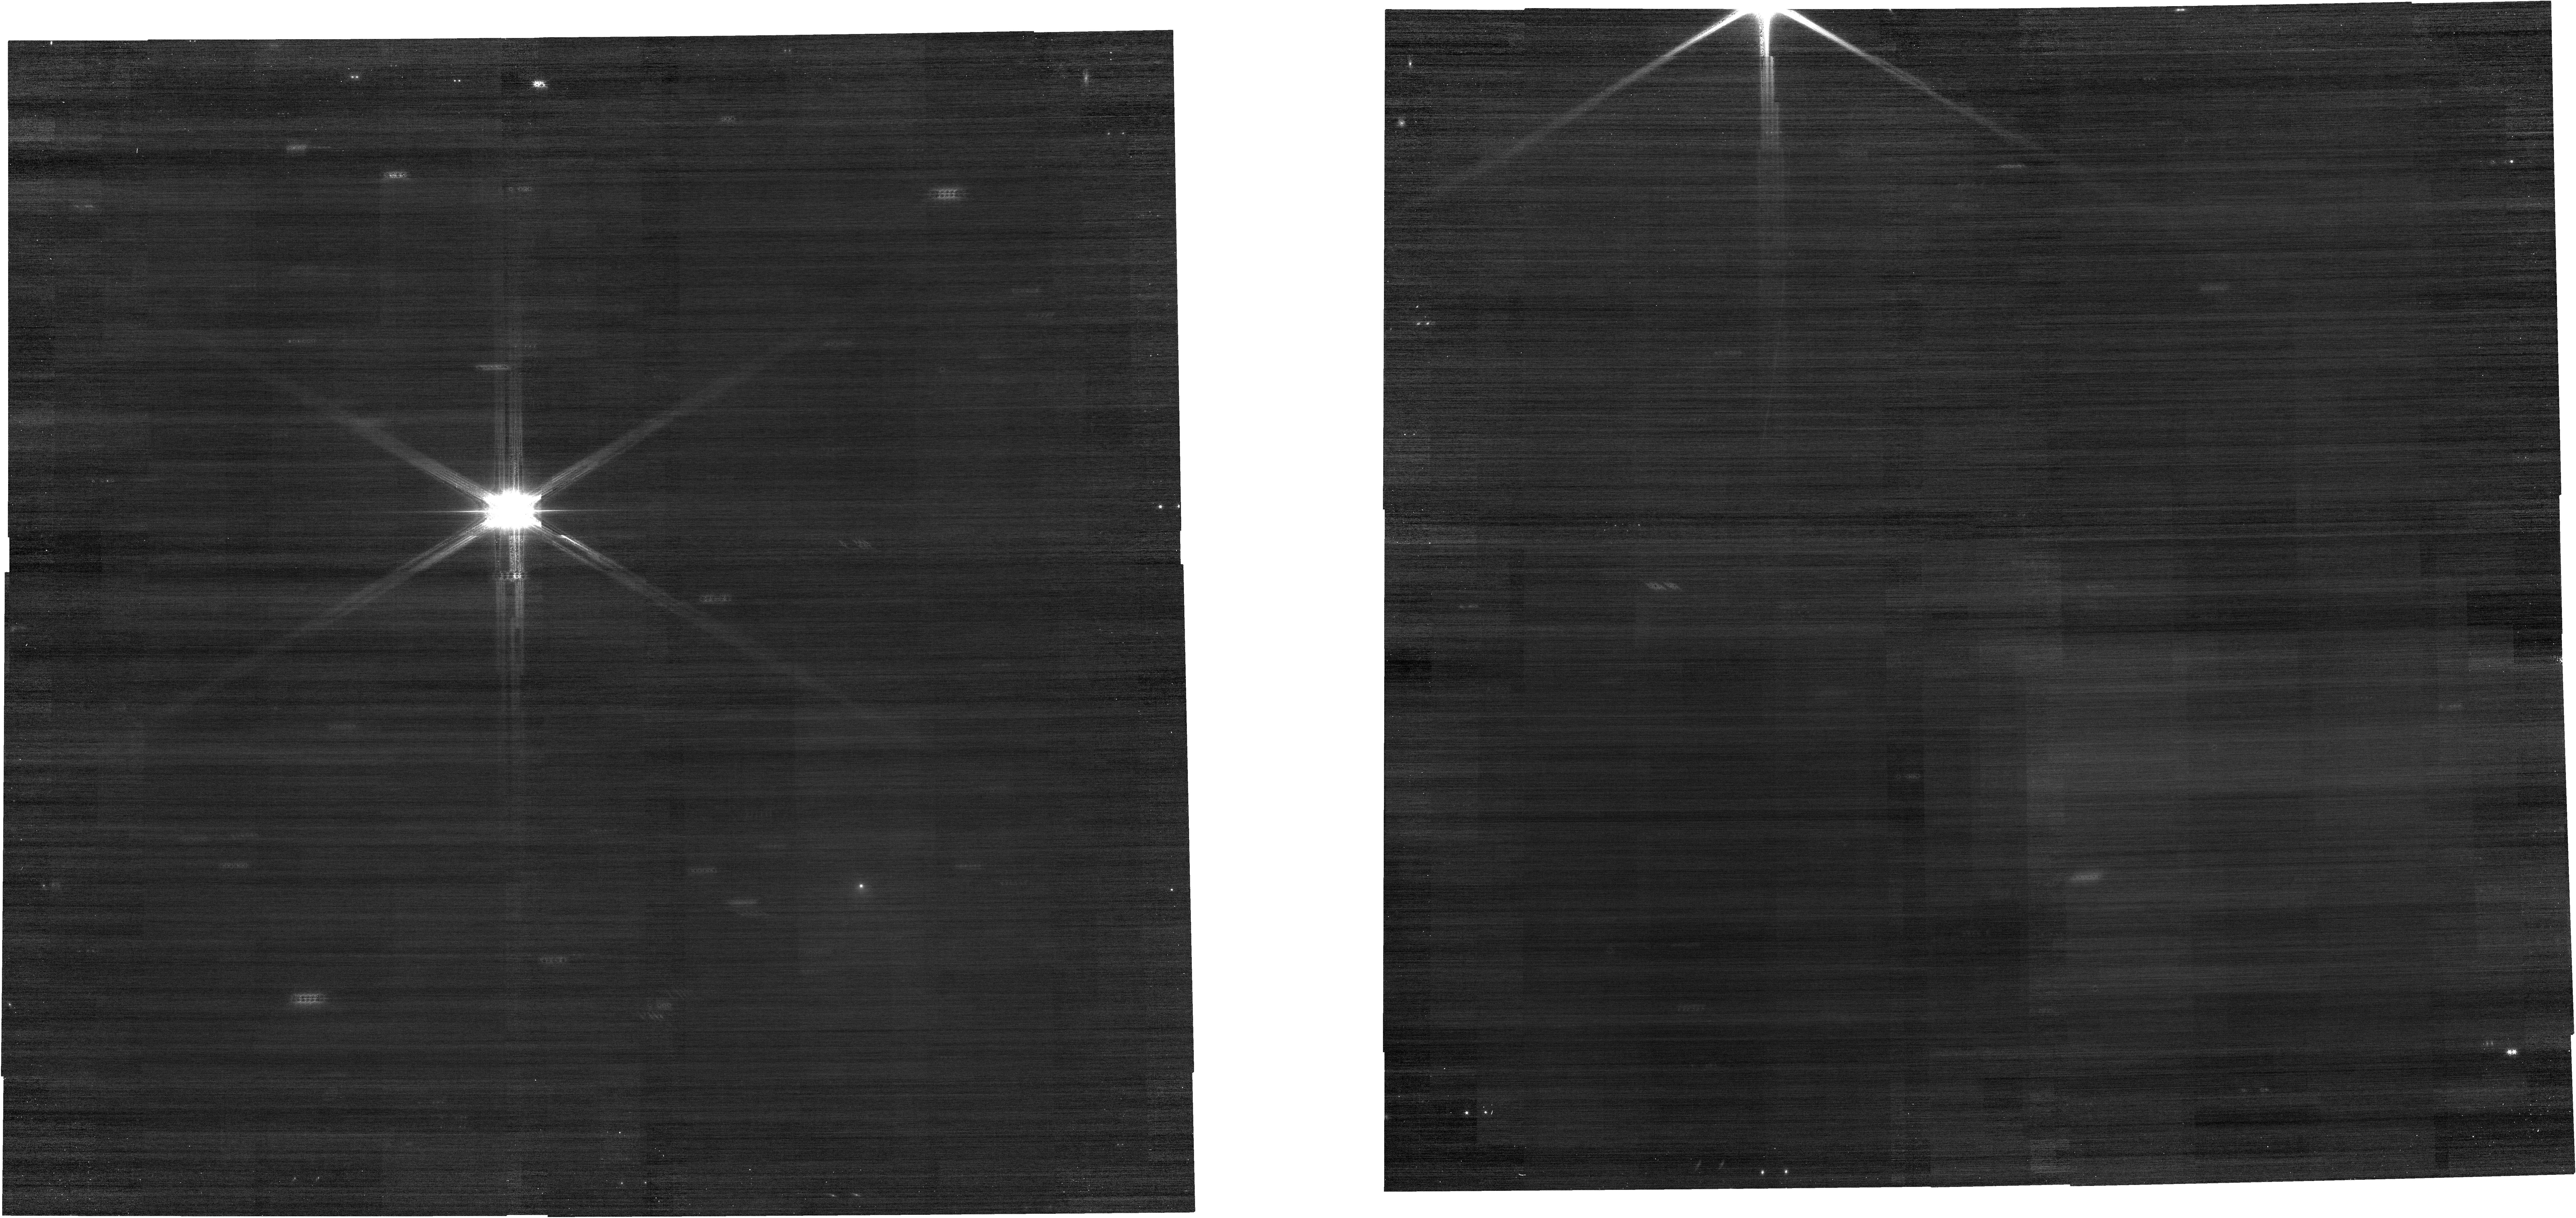
Target: C2014UN271-NO-OFFSET
Instrument: NIRCAM
Filter: F150W
Exposure: 4 min
Observation ID: jw02747-o005_t006_nircam_clear-f150w

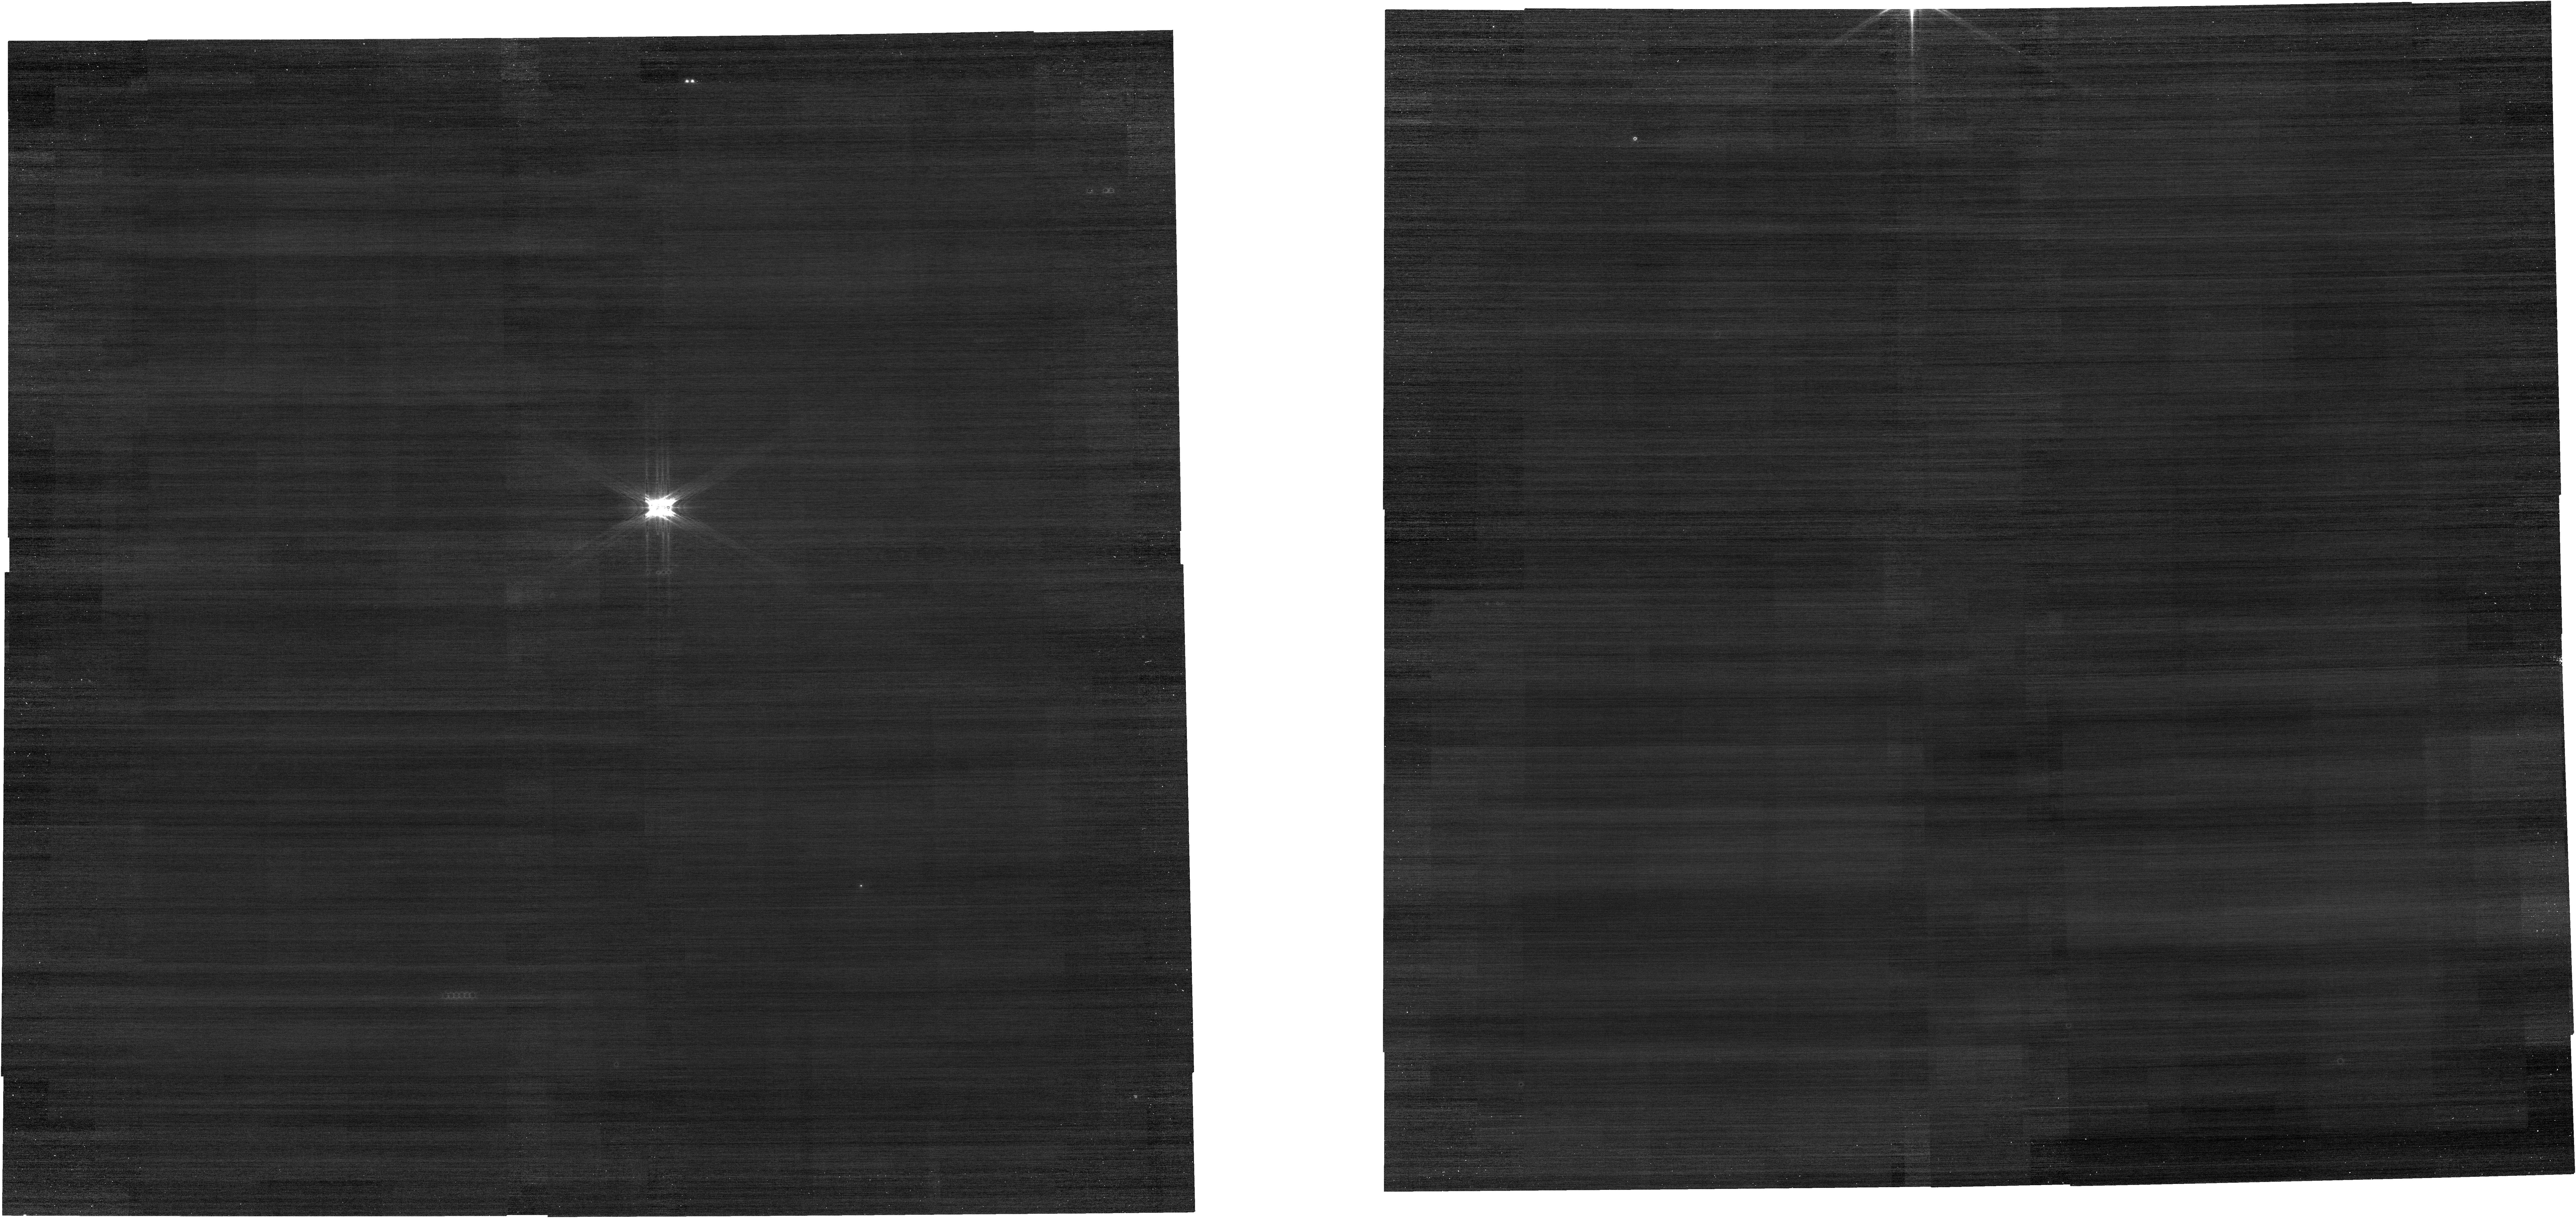
Target: C2014UN271-NO-OFFSET
Instrument: NIRCAM
Filter: F070W
Exposure: 4 min
Observation ID: jw02747-o005_t006_nircam_clear-f070w

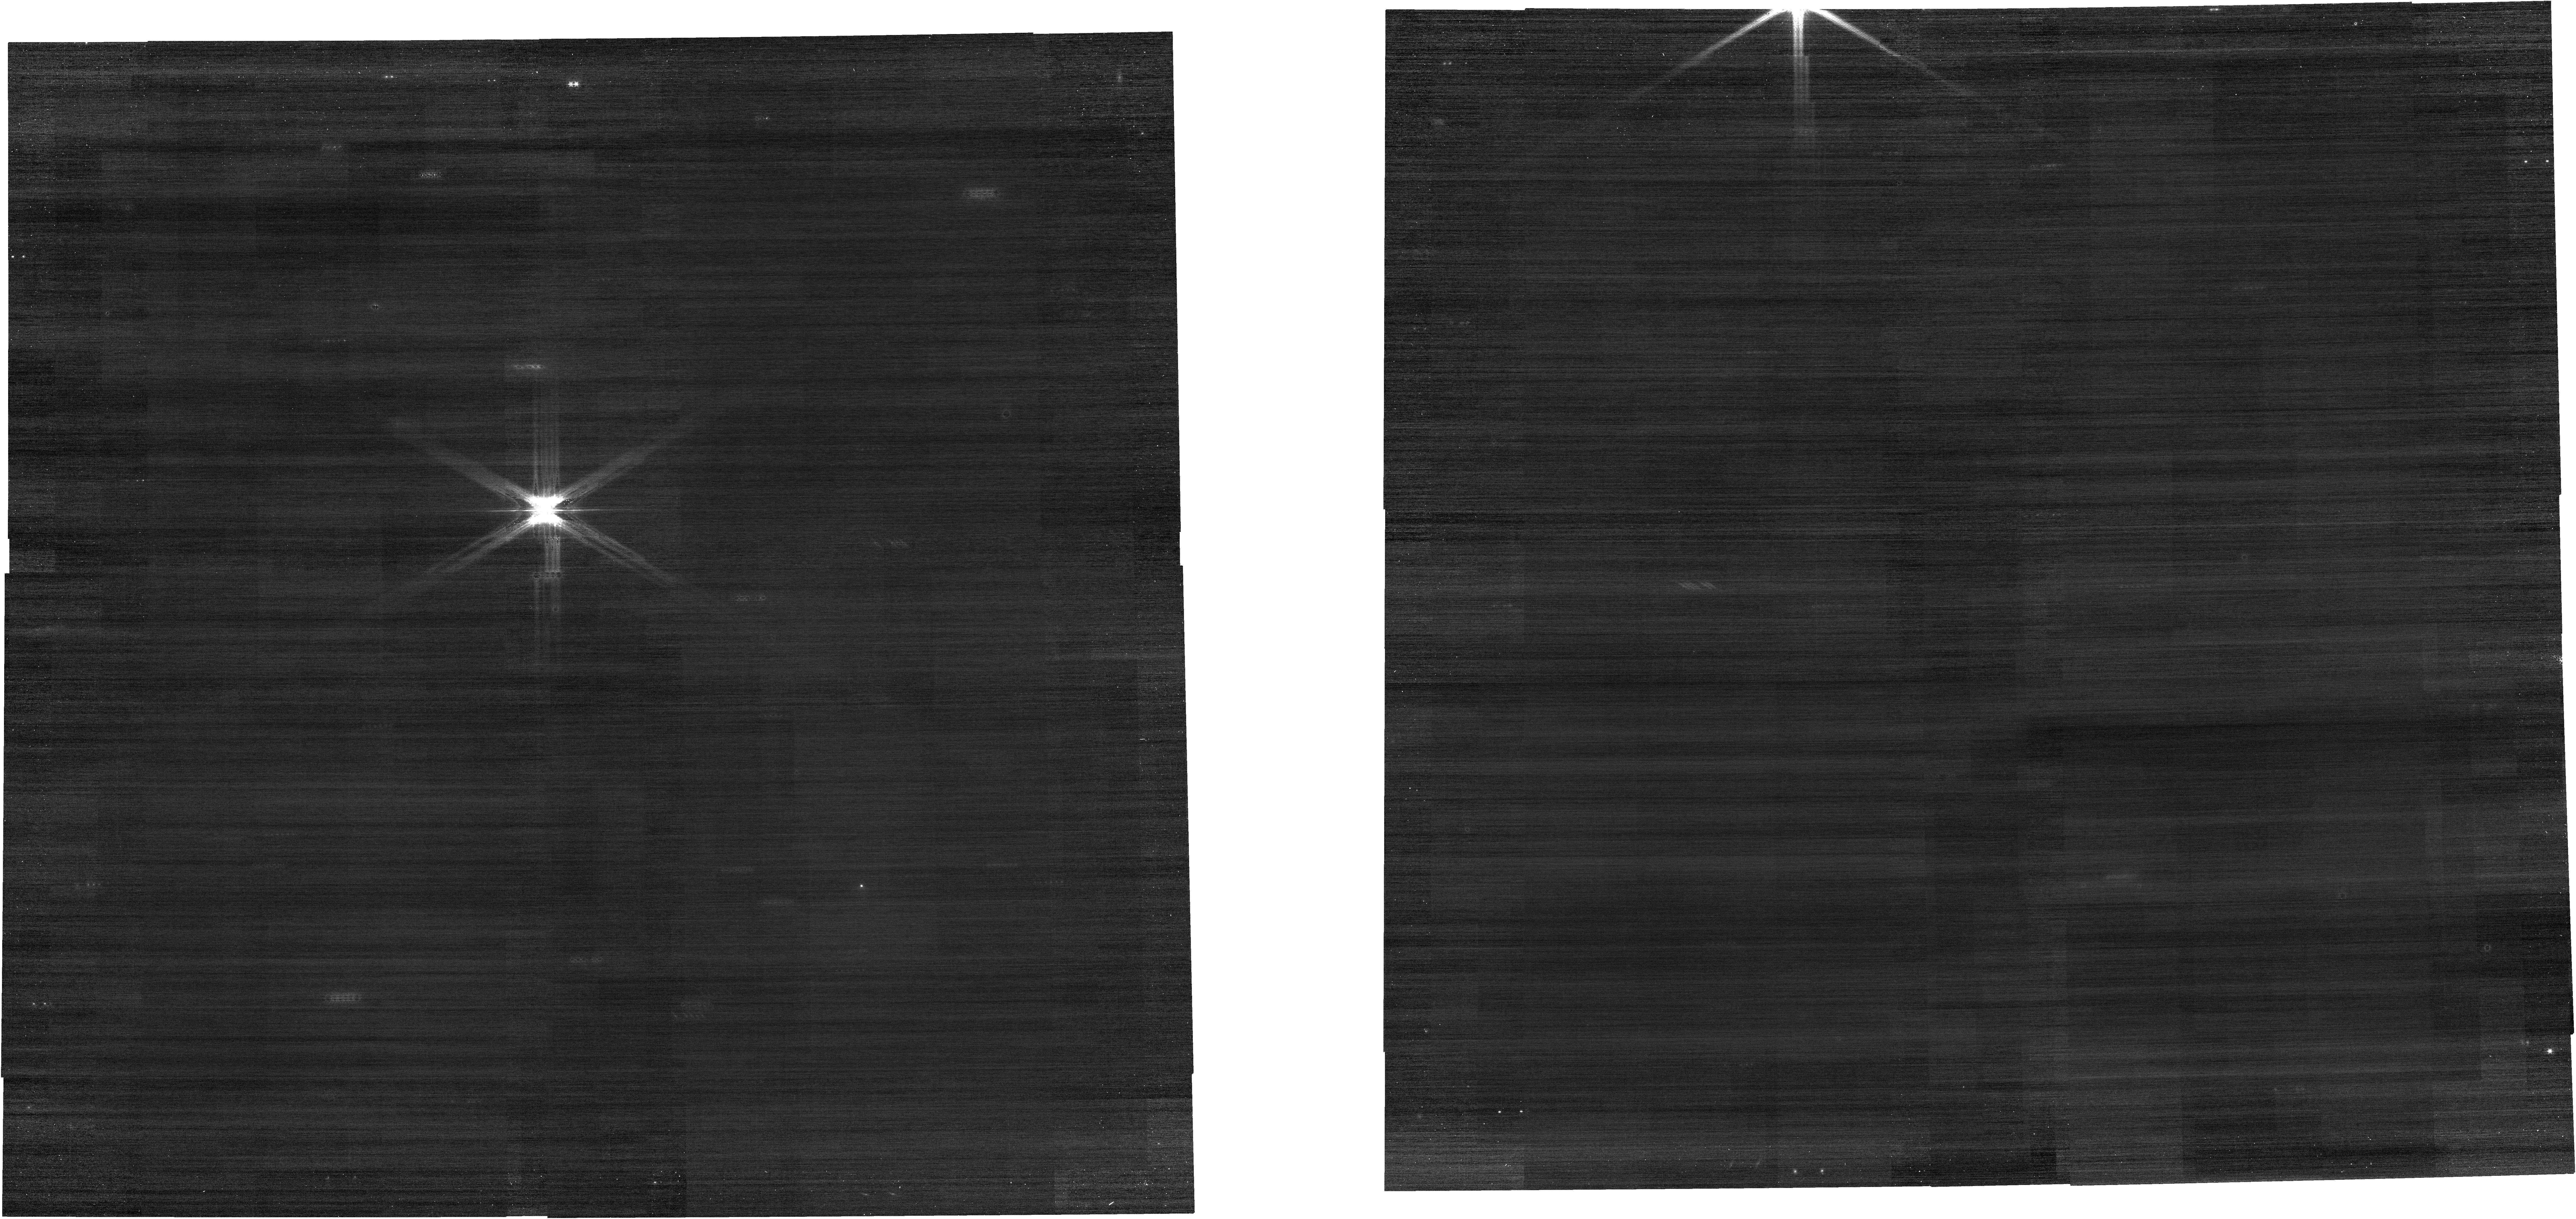
Target: C2014UN271-NO-OFFSET
Instrument: NIRCAM
Filter: F200W
Exposure: 4 min
Observation ID: jw02747-o005_t006_nircam_clear-f200w

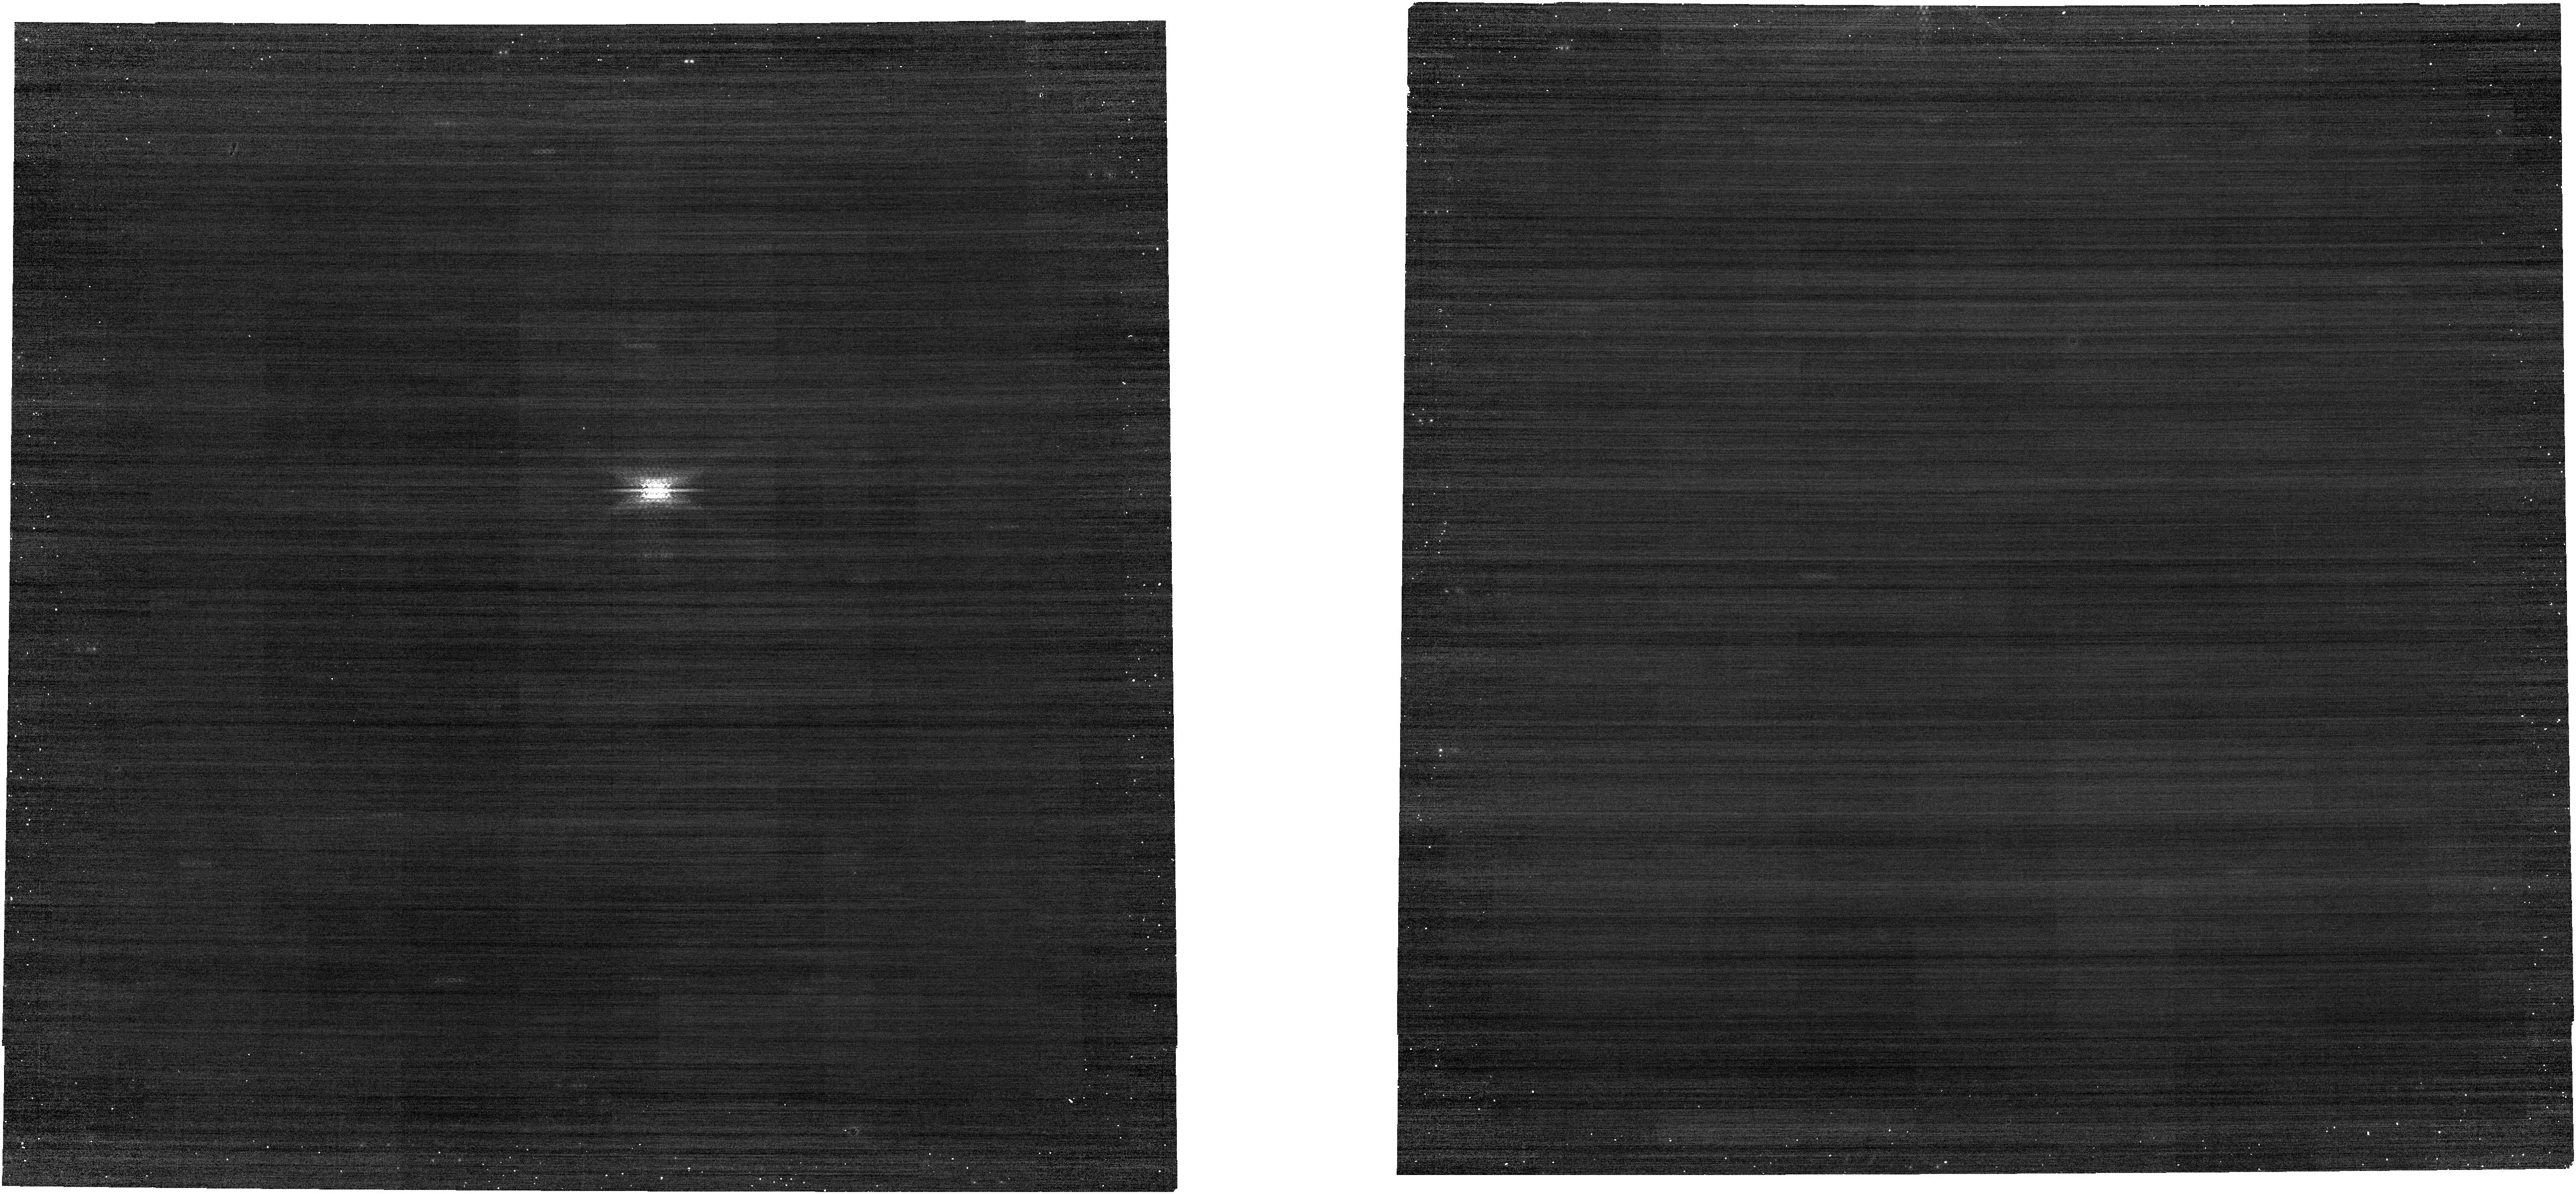
Target: C2014UN271-NO-OFFSET
Instrument: NIRCAM
Filter: F460M
Exposure: 4 min
Observation ID: jw02747-o005_t006_nircam_clear-f460m

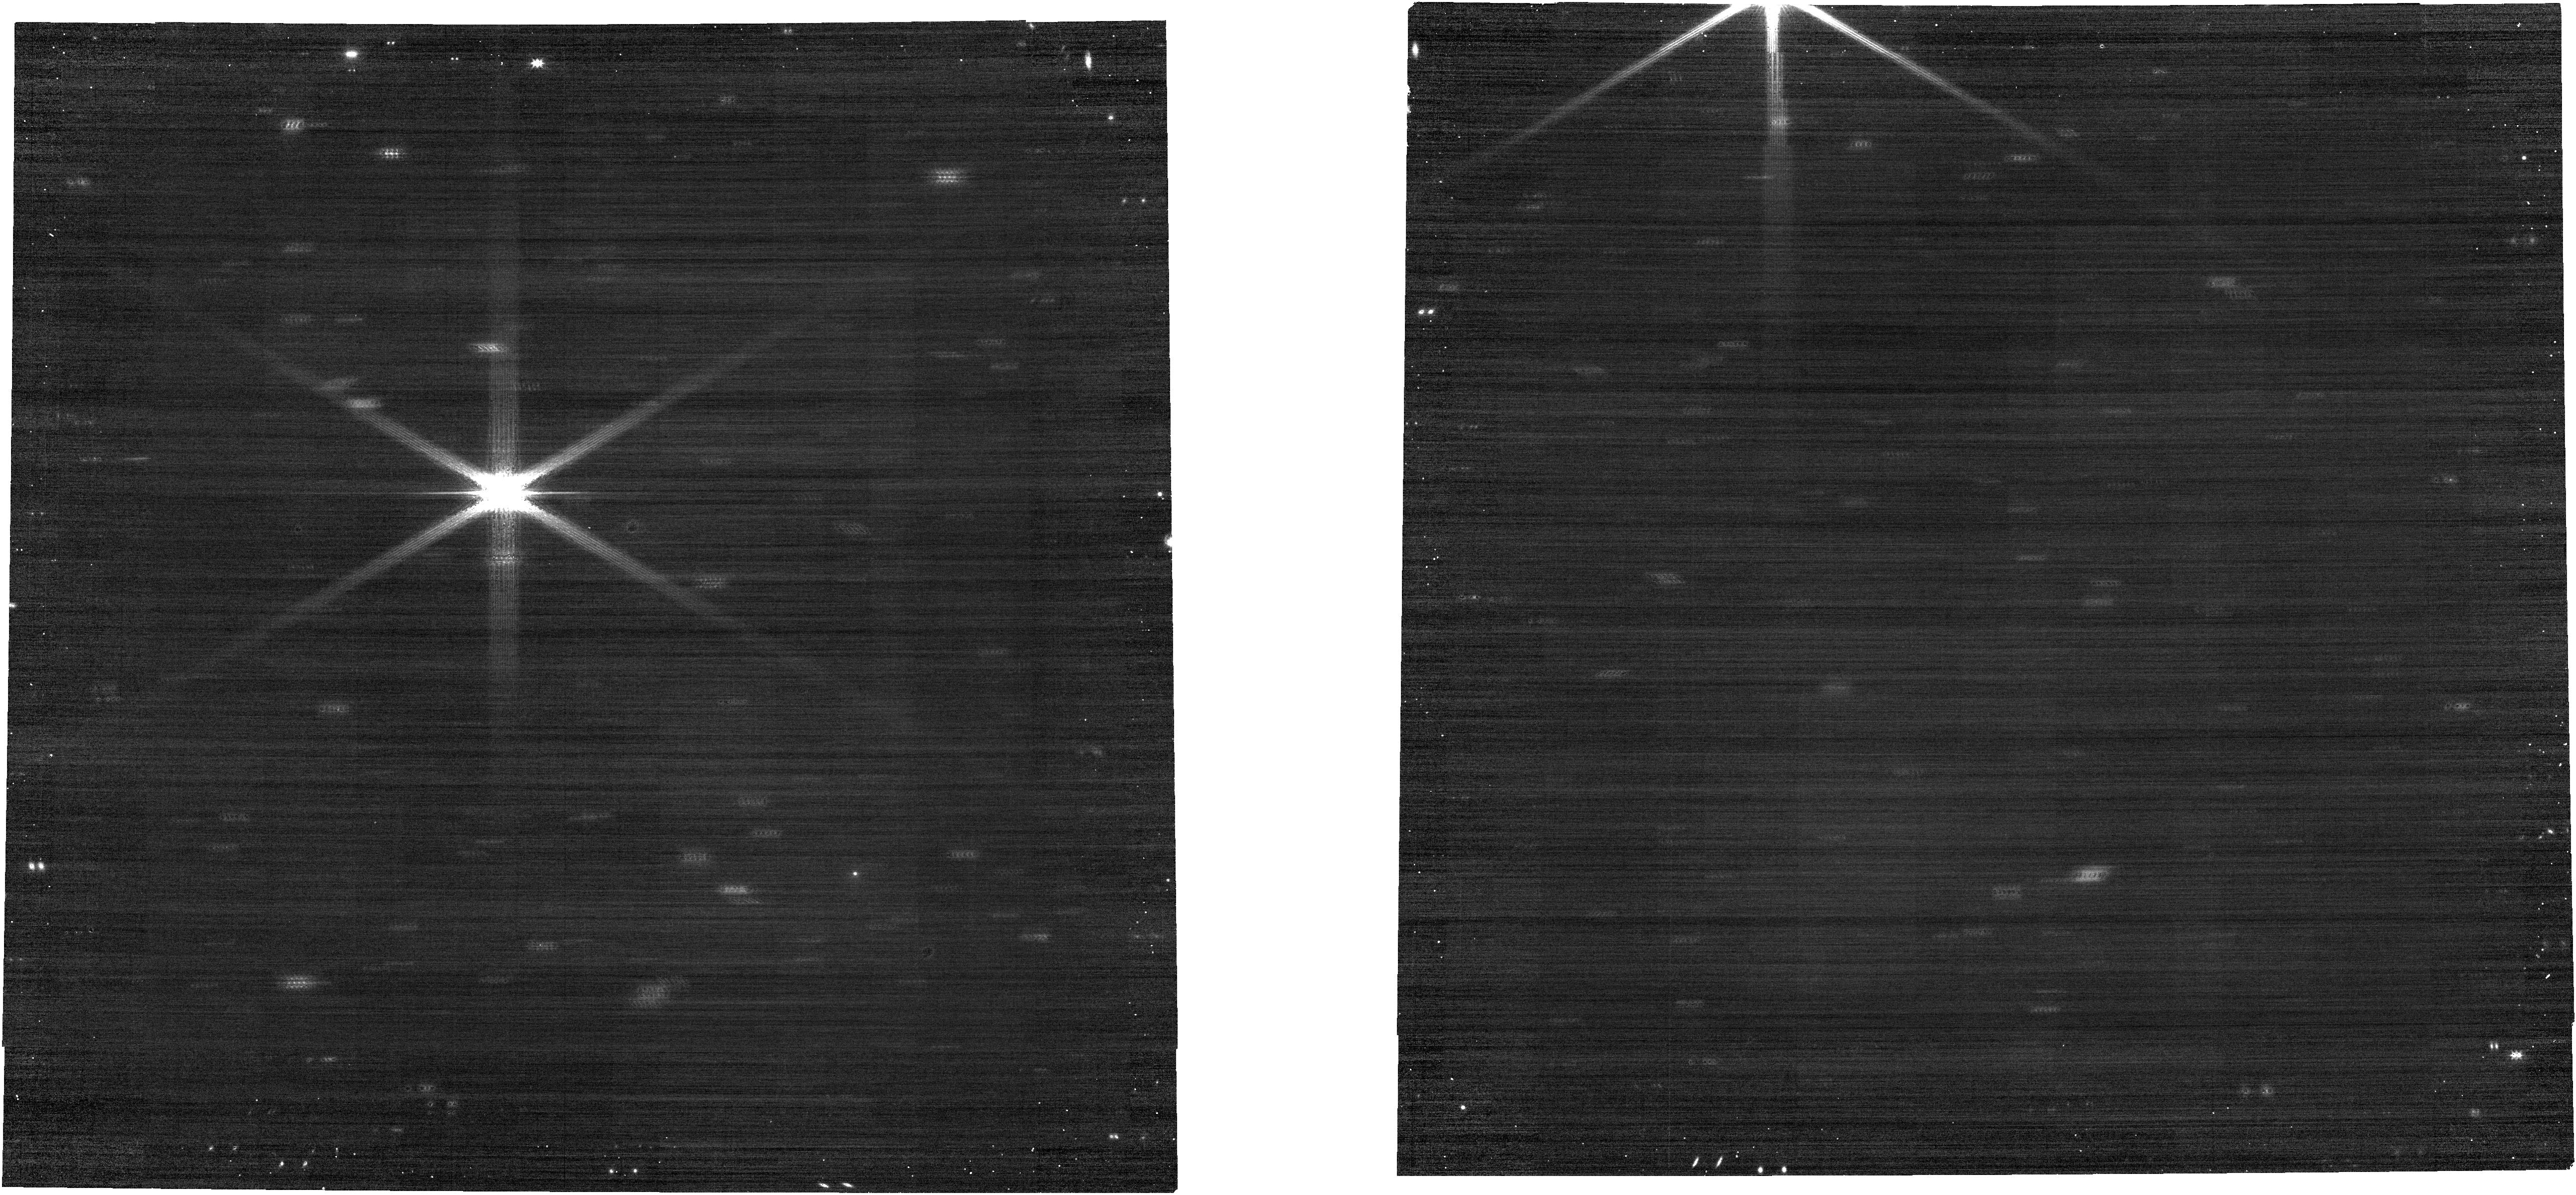
Target: C2014UN271-NO-OFFSET
Instrument: NIRCAM
Filter: F322W2
Exposure: 2 min
Observation ID: jw02747-o005_t006_nircam_clear-f322w2

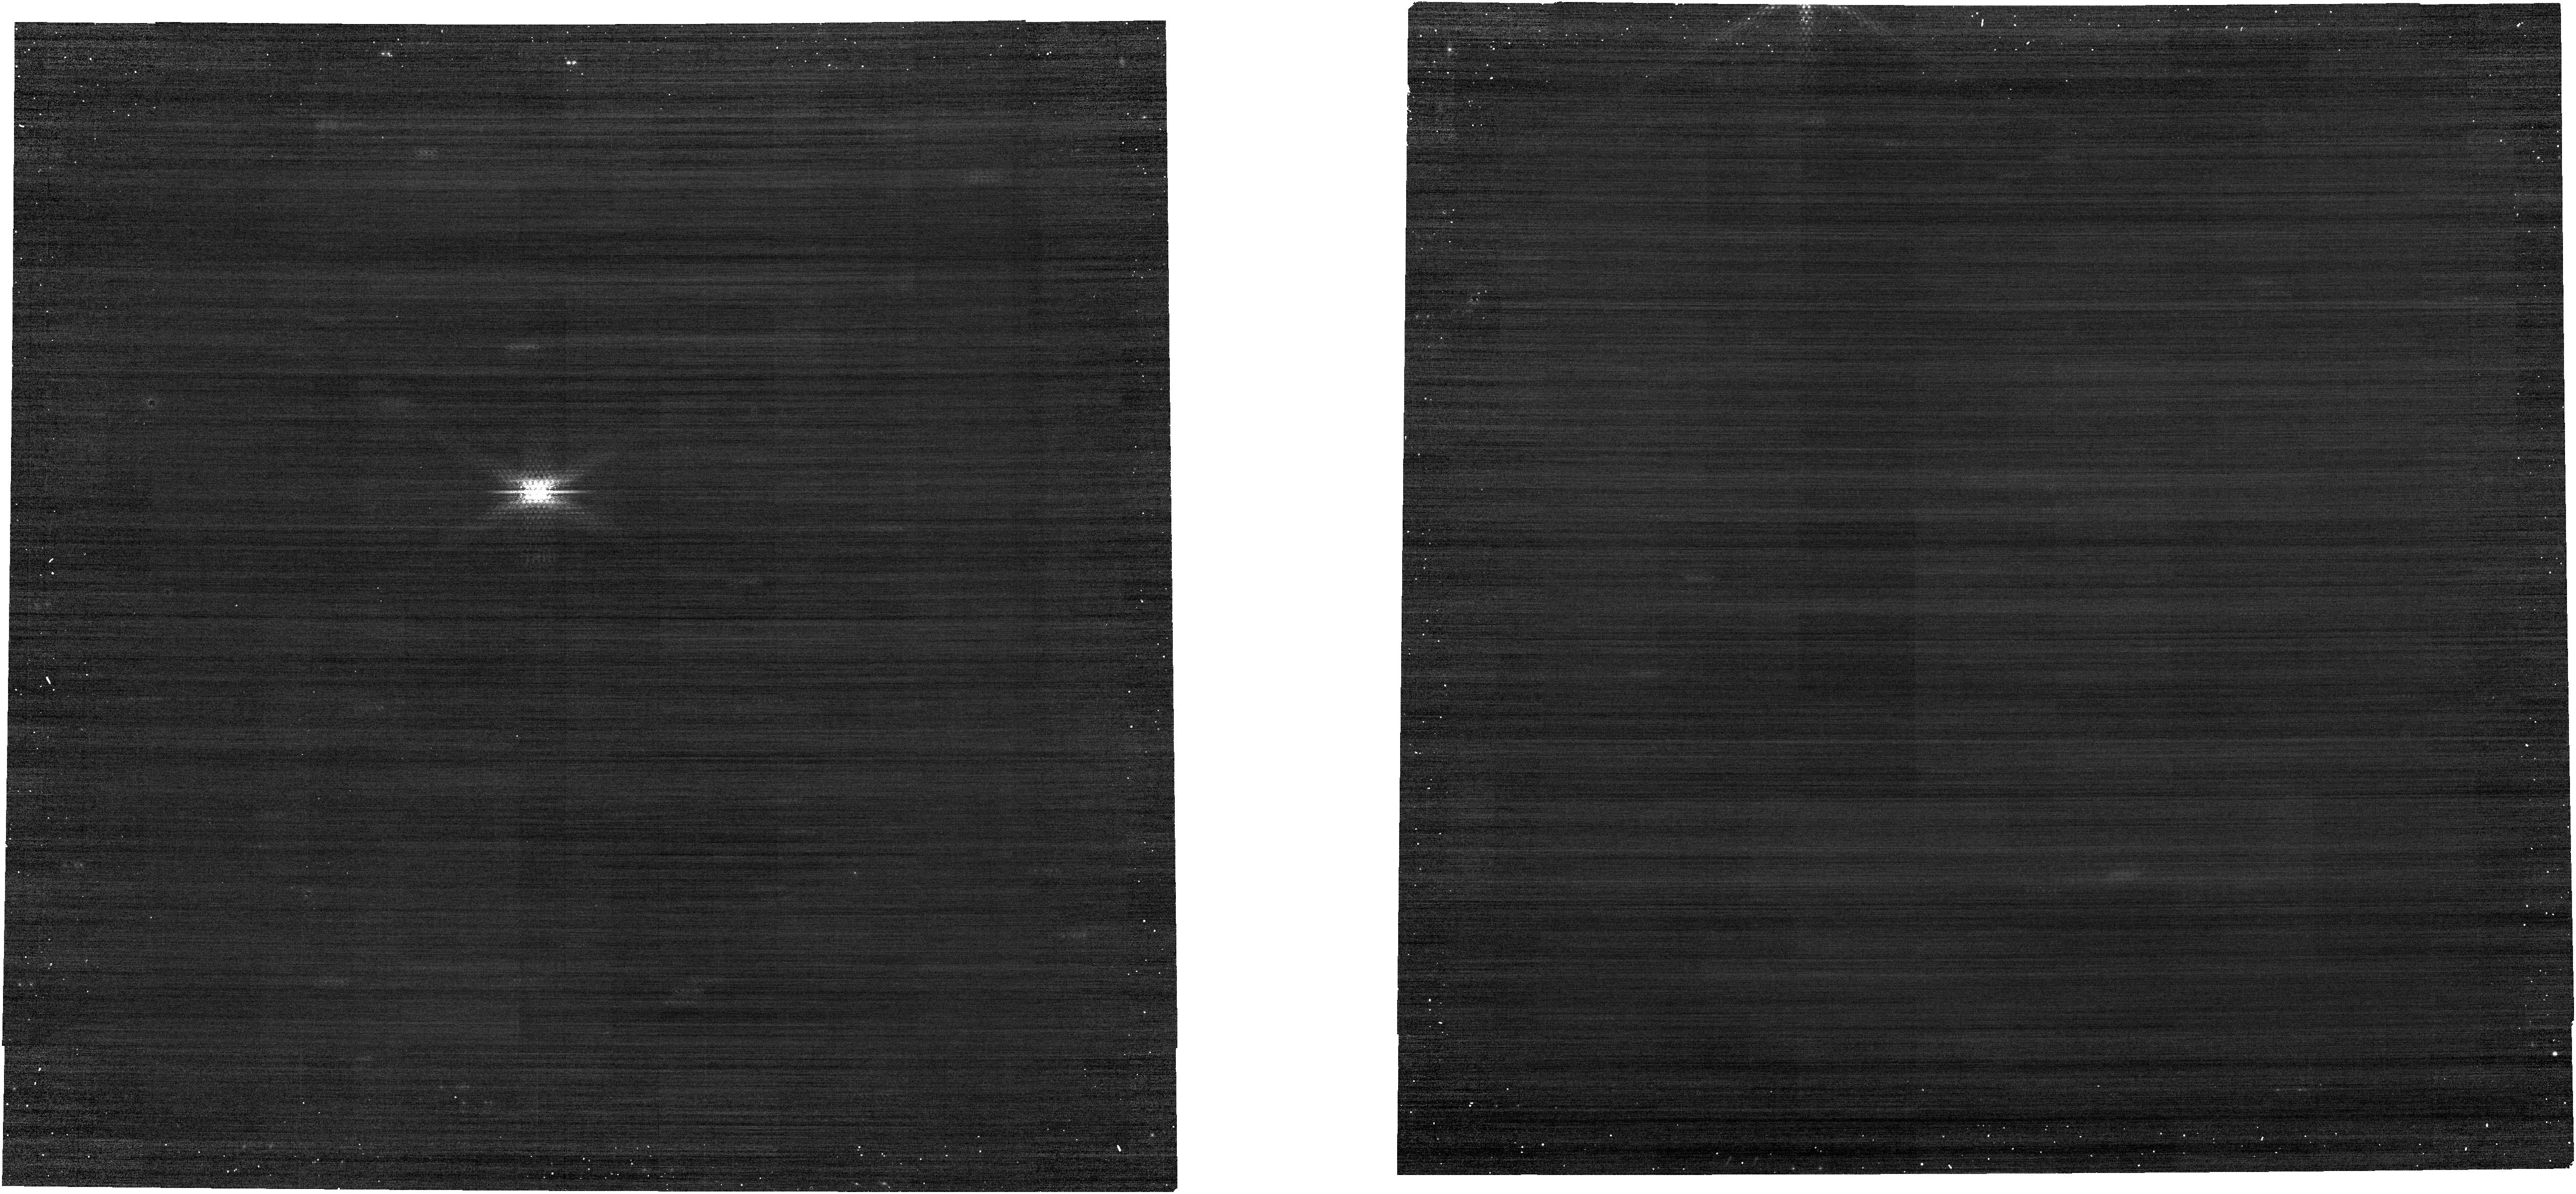
Target: C2014UN271-NO-OFFSET
Instrument: NIRCAM
Filter: F430M
Exposure: 4 min
Observation ID: jw02747-o005_t006_nircam_clear-f430m

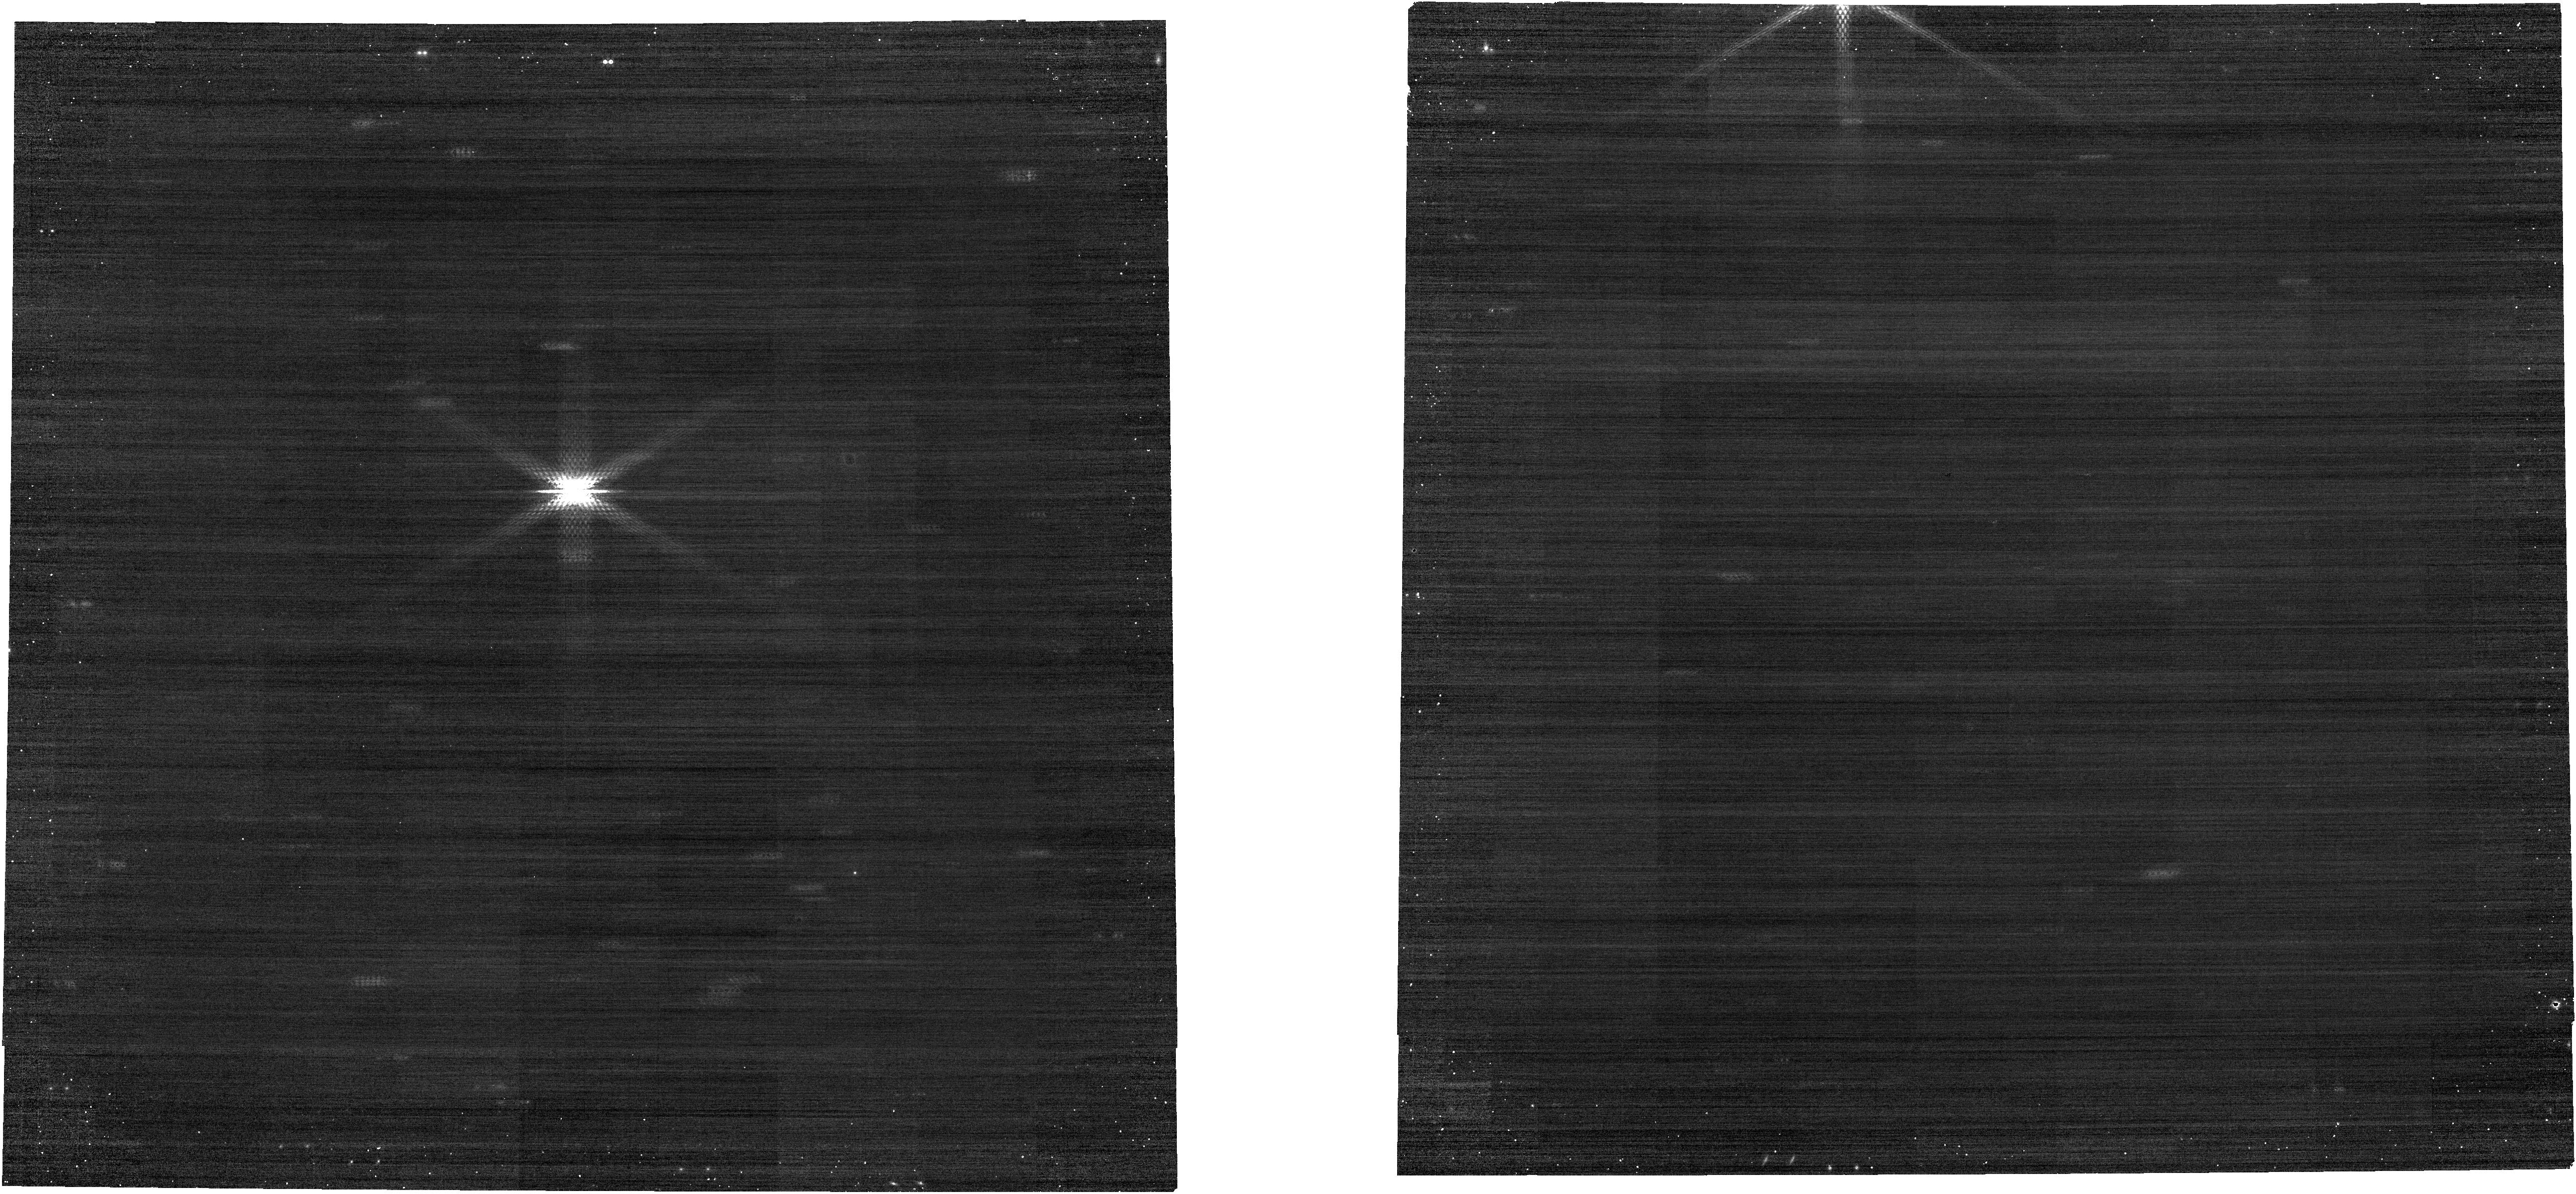
Target: C2014UN271-NO-OFFSET
Instrument: NIRCAM
Filter: F360M
Exposure: 4 min
Observation ID: jw02747-o005_t006_nircam_clear-f360m

The Volatile Content of Oort Cloud Comet C/2014 UN271 (PI: Bolin, Bryce)

Oort Cloud comets are remnants of the original planetesimals that were ejected from the planetary region in the late stages of planetary formation. The Oort Cloud comet C/2014 UN271, hereafter UN271, is ~140 km in diameter, large enough that it could be an intact example of a planetesimal that formed in the protoplanetary disk before being ejected into the Oort Cloud. UN271 has been at >20 au from the Sun. Given its large heliocentric distance, it is likely that its activity is driven by hypervolatiles such as CO or CO2 and not H2O. UN271 is on its first inbound trip to the Solar System's planetary region providing the rare opportunity to study the volatile contents of one of the original planetesimals in a pristine state. We propose NIRSpec IFU observations of UN271 covering the spectral range where vibrational bands of gas-phase hypervolatiles (such as CO/CO2) as well as solid-phase water-ice grains can be detected. Our observations will provide constraints on the comet's CO and CO2 production rates, the activity driving mechanism, and the presence and nature of water-ice grains in its coma. We request observations now so the comet's behavior can be established before rapid changes occur in the comet's activity due to the increasing thermal pulse from the Sun. The detection of volatiles and constraints on the activity of the largest known Oort Cloud comet and one of the original planetesimals will be tremendously exciting and useful for placing constraints on the volatile contents and timing of the formation of the original planetesimals. These observations will be combined with observations from HST to maximize the science of both datasets spanning the visible and NIR.